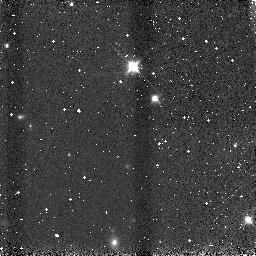
Target: 2MASSWJ1207334-393254
Instrument: NICMOS/NIC3
Filter: F110W
Exposure: 1 min
Observation ID: n9ce08030

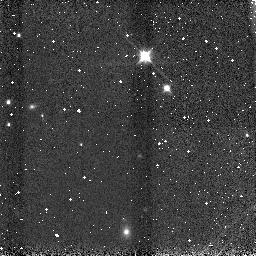
Target: 2MASSWJ1207334-393254
Instrument: NICMOS/NIC3
Filter: F110W
Exposure: 1 min
Observation ID: n9ce0c030

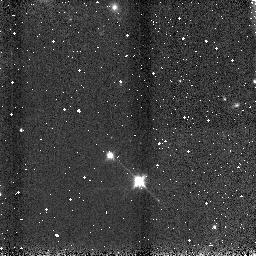
Target: 2MASSWJ1207334-393254
Instrument: NICMOS/NIC3
Filter: F110W
Exposure: 1 min
Observation ID: n9ce65030

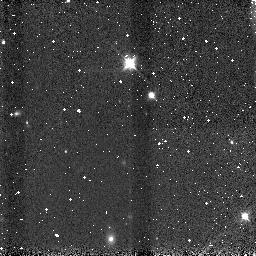
Target: 2MASSWJ1207334-393254
Instrument: NICMOS/NIC3
Filter: F110W
Exposure: 1 min
Observation ID: n9ce07030

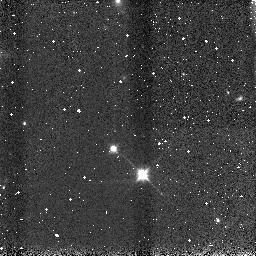
Target: 2MASSWJ1207334-393254
Instrument: NICMOS/NIC3
Filter: F110W
Exposure: 1 min
Observation ID: n9ce67030

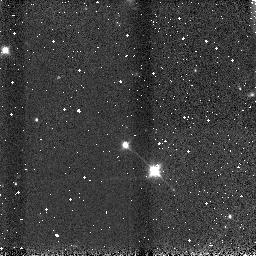
Target: 2MASSWJ1207334-393254
Instrument: NICMOS/NIC3
Filter: F110W
Exposure: 1 min
Observation ID: n9ce6a030

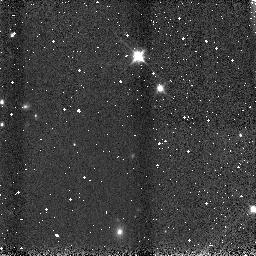
Target: 2MASSWJ1207334-393254
Instrument: NICMOS/NIC3
Filter: F110W
Exposure: 1 min
Observation ID: n9ce0b030

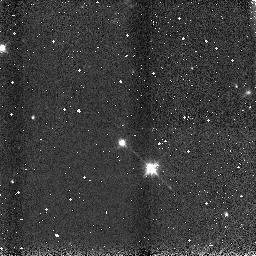
Target: 2MASSWJ1207334-393254
Instrument: NICMOS/NIC3
Filter: F110W
Exposure: 1 min
Observation ID: n9ce6b030

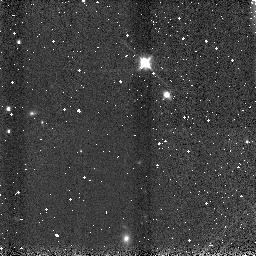
Target: 2MASSWJ1207334-393254
Instrument: NICMOS/NIC3
Filter: F110W
Exposure: 1 min
Observation ID: n9ce0d030

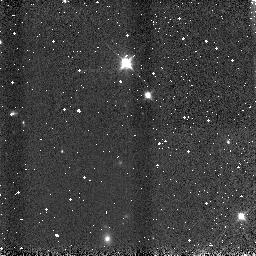
Target: 2MASSWJ1207334-393254
Instrument: NICMOS/NIC3
Filter: F110W
Exposure: 1 min
Observation ID: n9ce02030

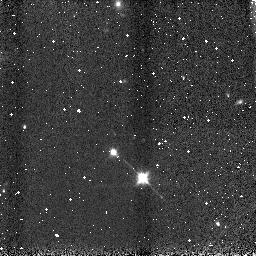
Target: 2MASSWJ1207334-393254
Instrument: NICMOS/NIC3
Filter: F110W
Exposure: 1 min
Observation ID: n9ce61030

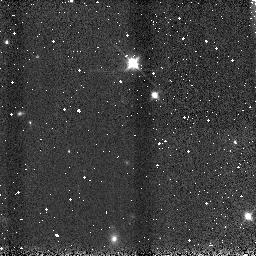
Target: 2MASSWJ1207334-393254
Instrument: NICMOS/NIC3
Filter: F110W
Exposure: 1 min
Observation ID: n9ce03030

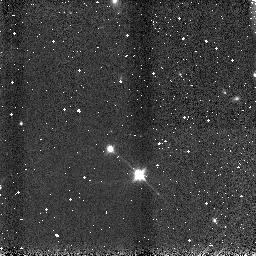
Target: 2MASSWJ1207334-393254
Instrument: NICMOS/NIC3
Filter: F110W
Exposure: 1 min
Observation ID: n9ce62030

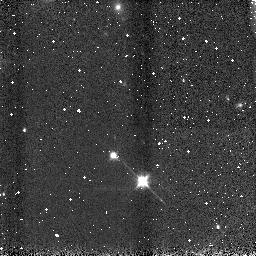
Target: 2MASSWJ1207334-393254
Instrument: NICMOS/NIC3
Filter: F110W
Exposure: 1 min
Observation ID: n9ce69030

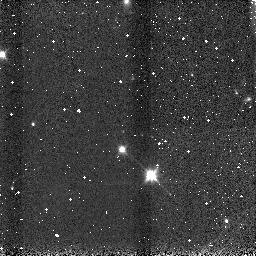
Target: 2MASSWJ1207334-393254
Instrument: NICMOS/NIC3
Filter: F110W
Exposure: 1 min
Observation ID: n9ce6e030

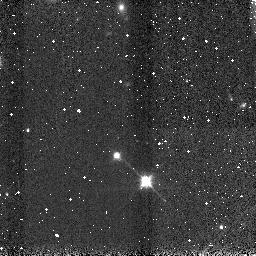
Target: 2MASSWJ1207334-393254
Instrument: NICMOS/NIC3
Filter: F110W
Exposure: 1 min
Observation ID: n9ce64030

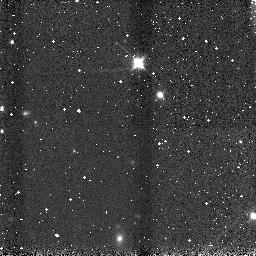
Target: 2MASSWJ1207334-393254
Instrument: NICMOS/NIC3
Filter: F110W
Exposure: 1 min
Observation ID: n9ce0e030

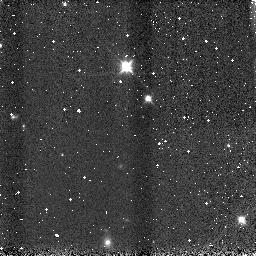
Target: 2MASSWJ1207334-393254
Instrument: NICMOS/NIC3
Filter: F110W
Exposure: 1 min
Observation ID: n9ce06030

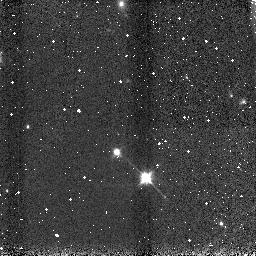
Target: 2MASSWJ1207334-393254
Instrument: NICMOS/NIC3
Filter: F110W
Exposure: 1 min
Observation ID: n9ce68030

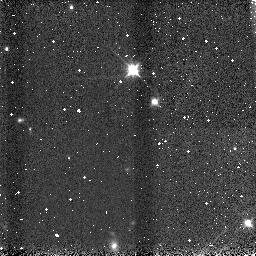
Target: 2MASSWJ1207334-393254
Instrument: NICMOS/NIC3
Filter: F110W
Exposure: 1 min
Observation ID: n9ce04030

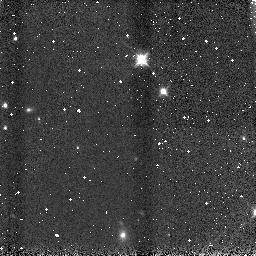
Target: 2MASSWJ1207334-393254
Instrument: NICMOS/NIC3
Filter: F110W
Exposure: 1 min
Observation ID: n9ce0a030

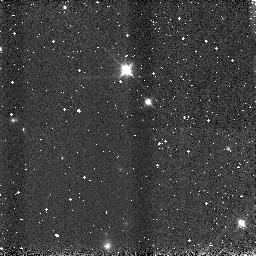
Target: 2MASSWJ1207334-393254
Instrument: NICMOS/NIC3
Filter: F110W
Exposure: 1 min
Observation ID: n9ce05030

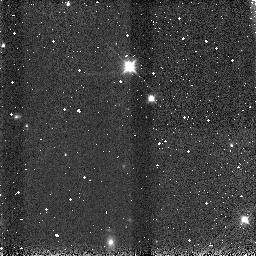
Target: 2MASSWJ1207334-393254
Instrument: NICMOS/NIC3
Filter: F110W
Exposure: 1 min
Observation ID: n9ce01030

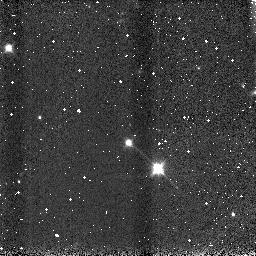
Target: 2MASSWJ1207334-393254
Instrument: NICMOS/NIC3
Filter: F110W
Exposure: 1 min
Observation ID: n9ce6c030

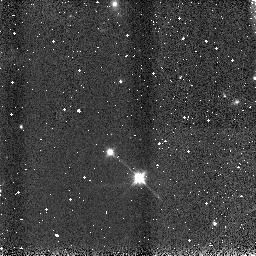
Target: 2MASSWJ1207334-393254
Instrument: NICMOS/NIC3
Filter: F110W
Exposure: 1 min
Observation ID: n9ce66030

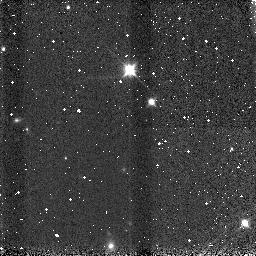
Target: 2MASSWJ1207334-393254
Instrument: NICMOS/NIC3
Filter: F110W
Exposure: 1 min
Observation ID: n9ce09030

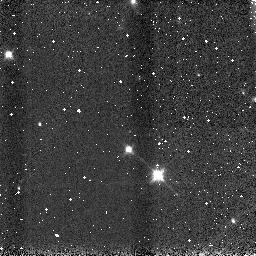
Target: 2MASSWJ1207334-393254
Instrument: NICMOS/NIC3
Filter: F110W
Exposure: 1 min
Observation ID: n9ce6d030

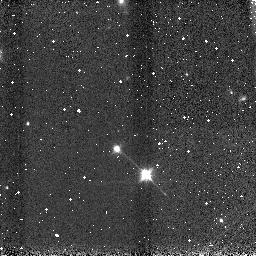
Target: 2MASSWJ1207334-393254
Instrument: NICMOS/NIC3
Filter: F110W
Exposure: 1 min
Observation ID: n9ce63030

Near-IR Spectrophotometry of 2MASSWJ 1207334-393254B - An Extra-Solar Planetary Mass Companion to a Young Brown Dwarf (PI: Schneider, Glenn)

We propose to obtain "short" wavelength near-IR diagnostic and characterizing spectra of the very high probability candidate extra-solar giant planet (EGP) companion to 2MASSWJ 1207334-393254 (2M1207), a young brown dwarf and TW Hydrae Association member. Recent NICMOS camera 1 multi-band photometric imaging of the companion candidate, 0.77" (54 AU projected) from 2M1207 - initially detected at longer wavelengths with VLT/NACO - implicate an object of several Jupiter masses based on cooling models of EGPs and the likely age of 2M1207 (~ 8 Myr). Physical companionship of the EGP candidate with 2M1207 has been established at the 99.1% level of confidence via second-epoch NICMOS astrometric observations. Diagnostic spectra in the 0.8 to 1.9 micron region (unobtainable from the ground and overlapping the NICMOS imaging observations) will (a) critically inform on the physical nature of the EGP, (b) provide currently non-existing information to test/constrain theoretical models of EGP properties and evolution, and (c) unequivocally confirm the imaging of a bone fide EGP. Background light from 2M1207 would normally swamp the EGP spectrum with direct spectral imaging. To obviate this, we propose PSF-subtracted grism spectra of the EGP using 2M1207 as its own spectral template via two-orientation high-contrast image subtraction. The temporal stability of the HST+NICMOS PSF enables self-subtractions of targets at different field orientations resulting in contrast enhancements of 5 to 6 stellar magnitudes in the circumstellar background at ~ 0.8" at these wavelengths. With the grism field oriented to place the EGP "above" and "below" 2M1207 (at two observational epochs) two independent spectra of the EGP will emerge from a difference image. This prototypical spectrum will serve to test and improve upon current models of young EGPs which predict flux suppression by molecular absorption in their atmospheres.